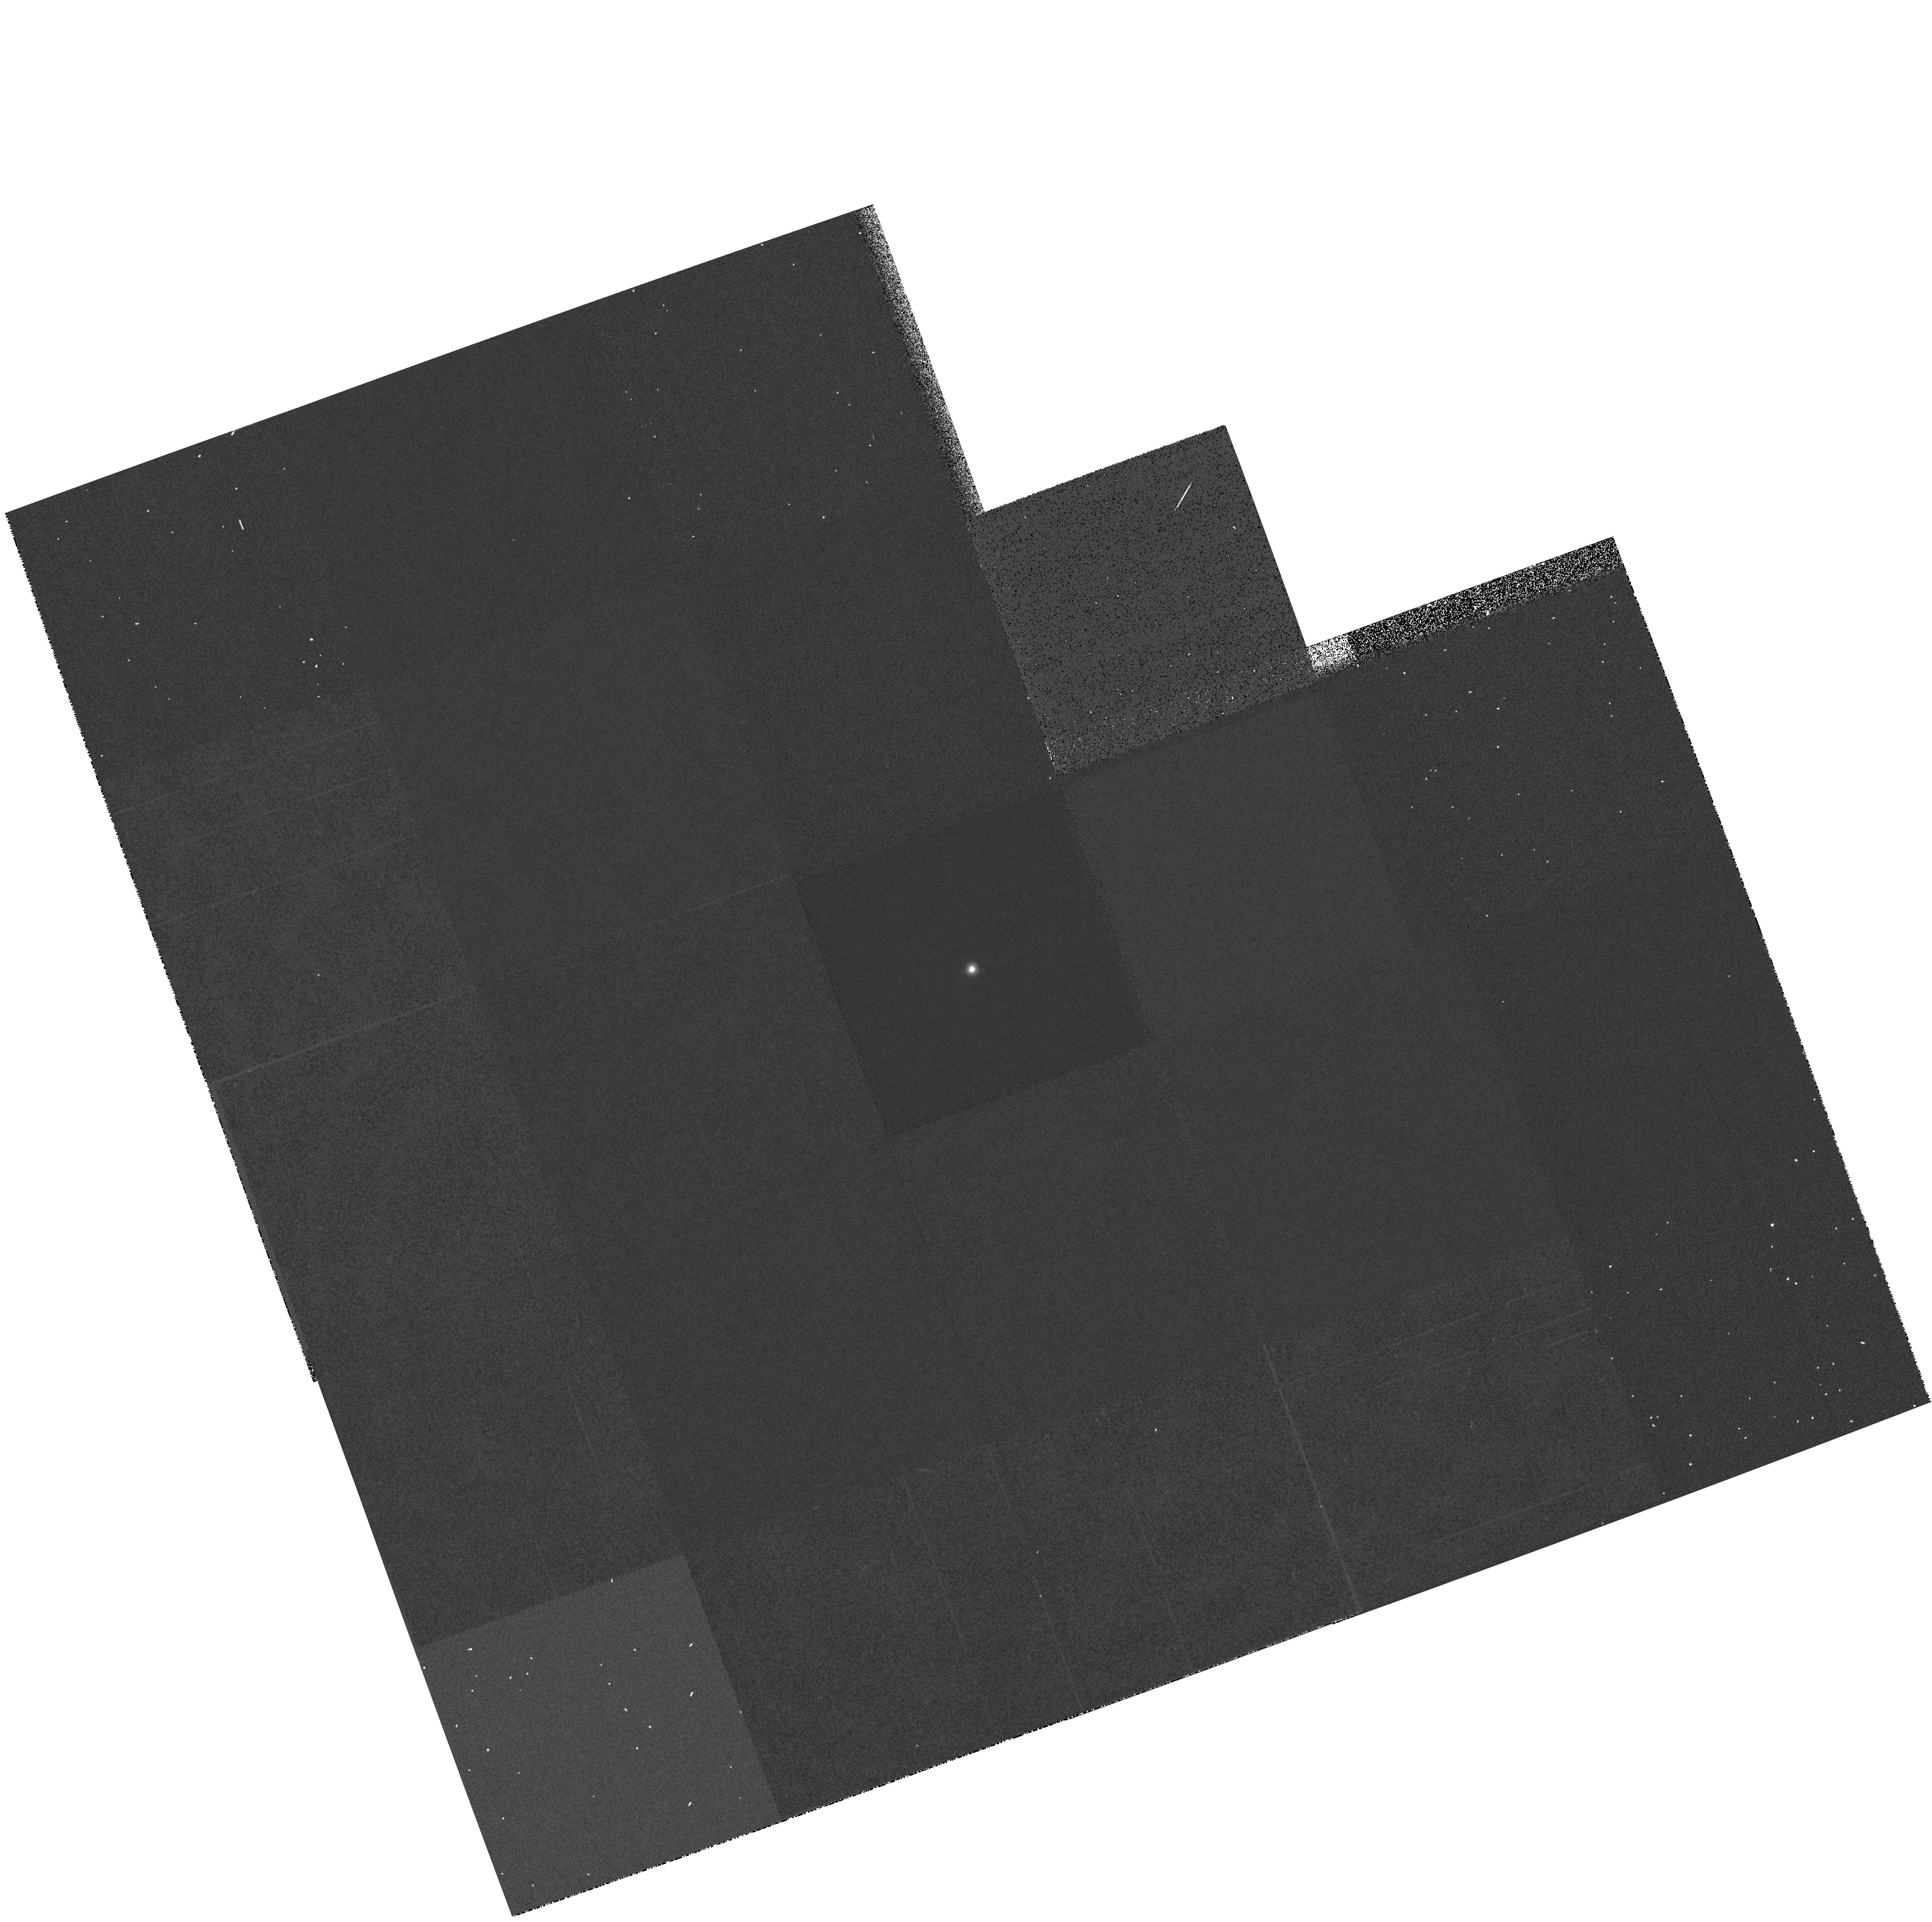
Target: GRW+70D5824. Instrument: WFPC2/PC. Filter: F170W. Exposure: 3 min. Observation ID: hst_6184_21_wfpc2_pc_f170w_u2s621

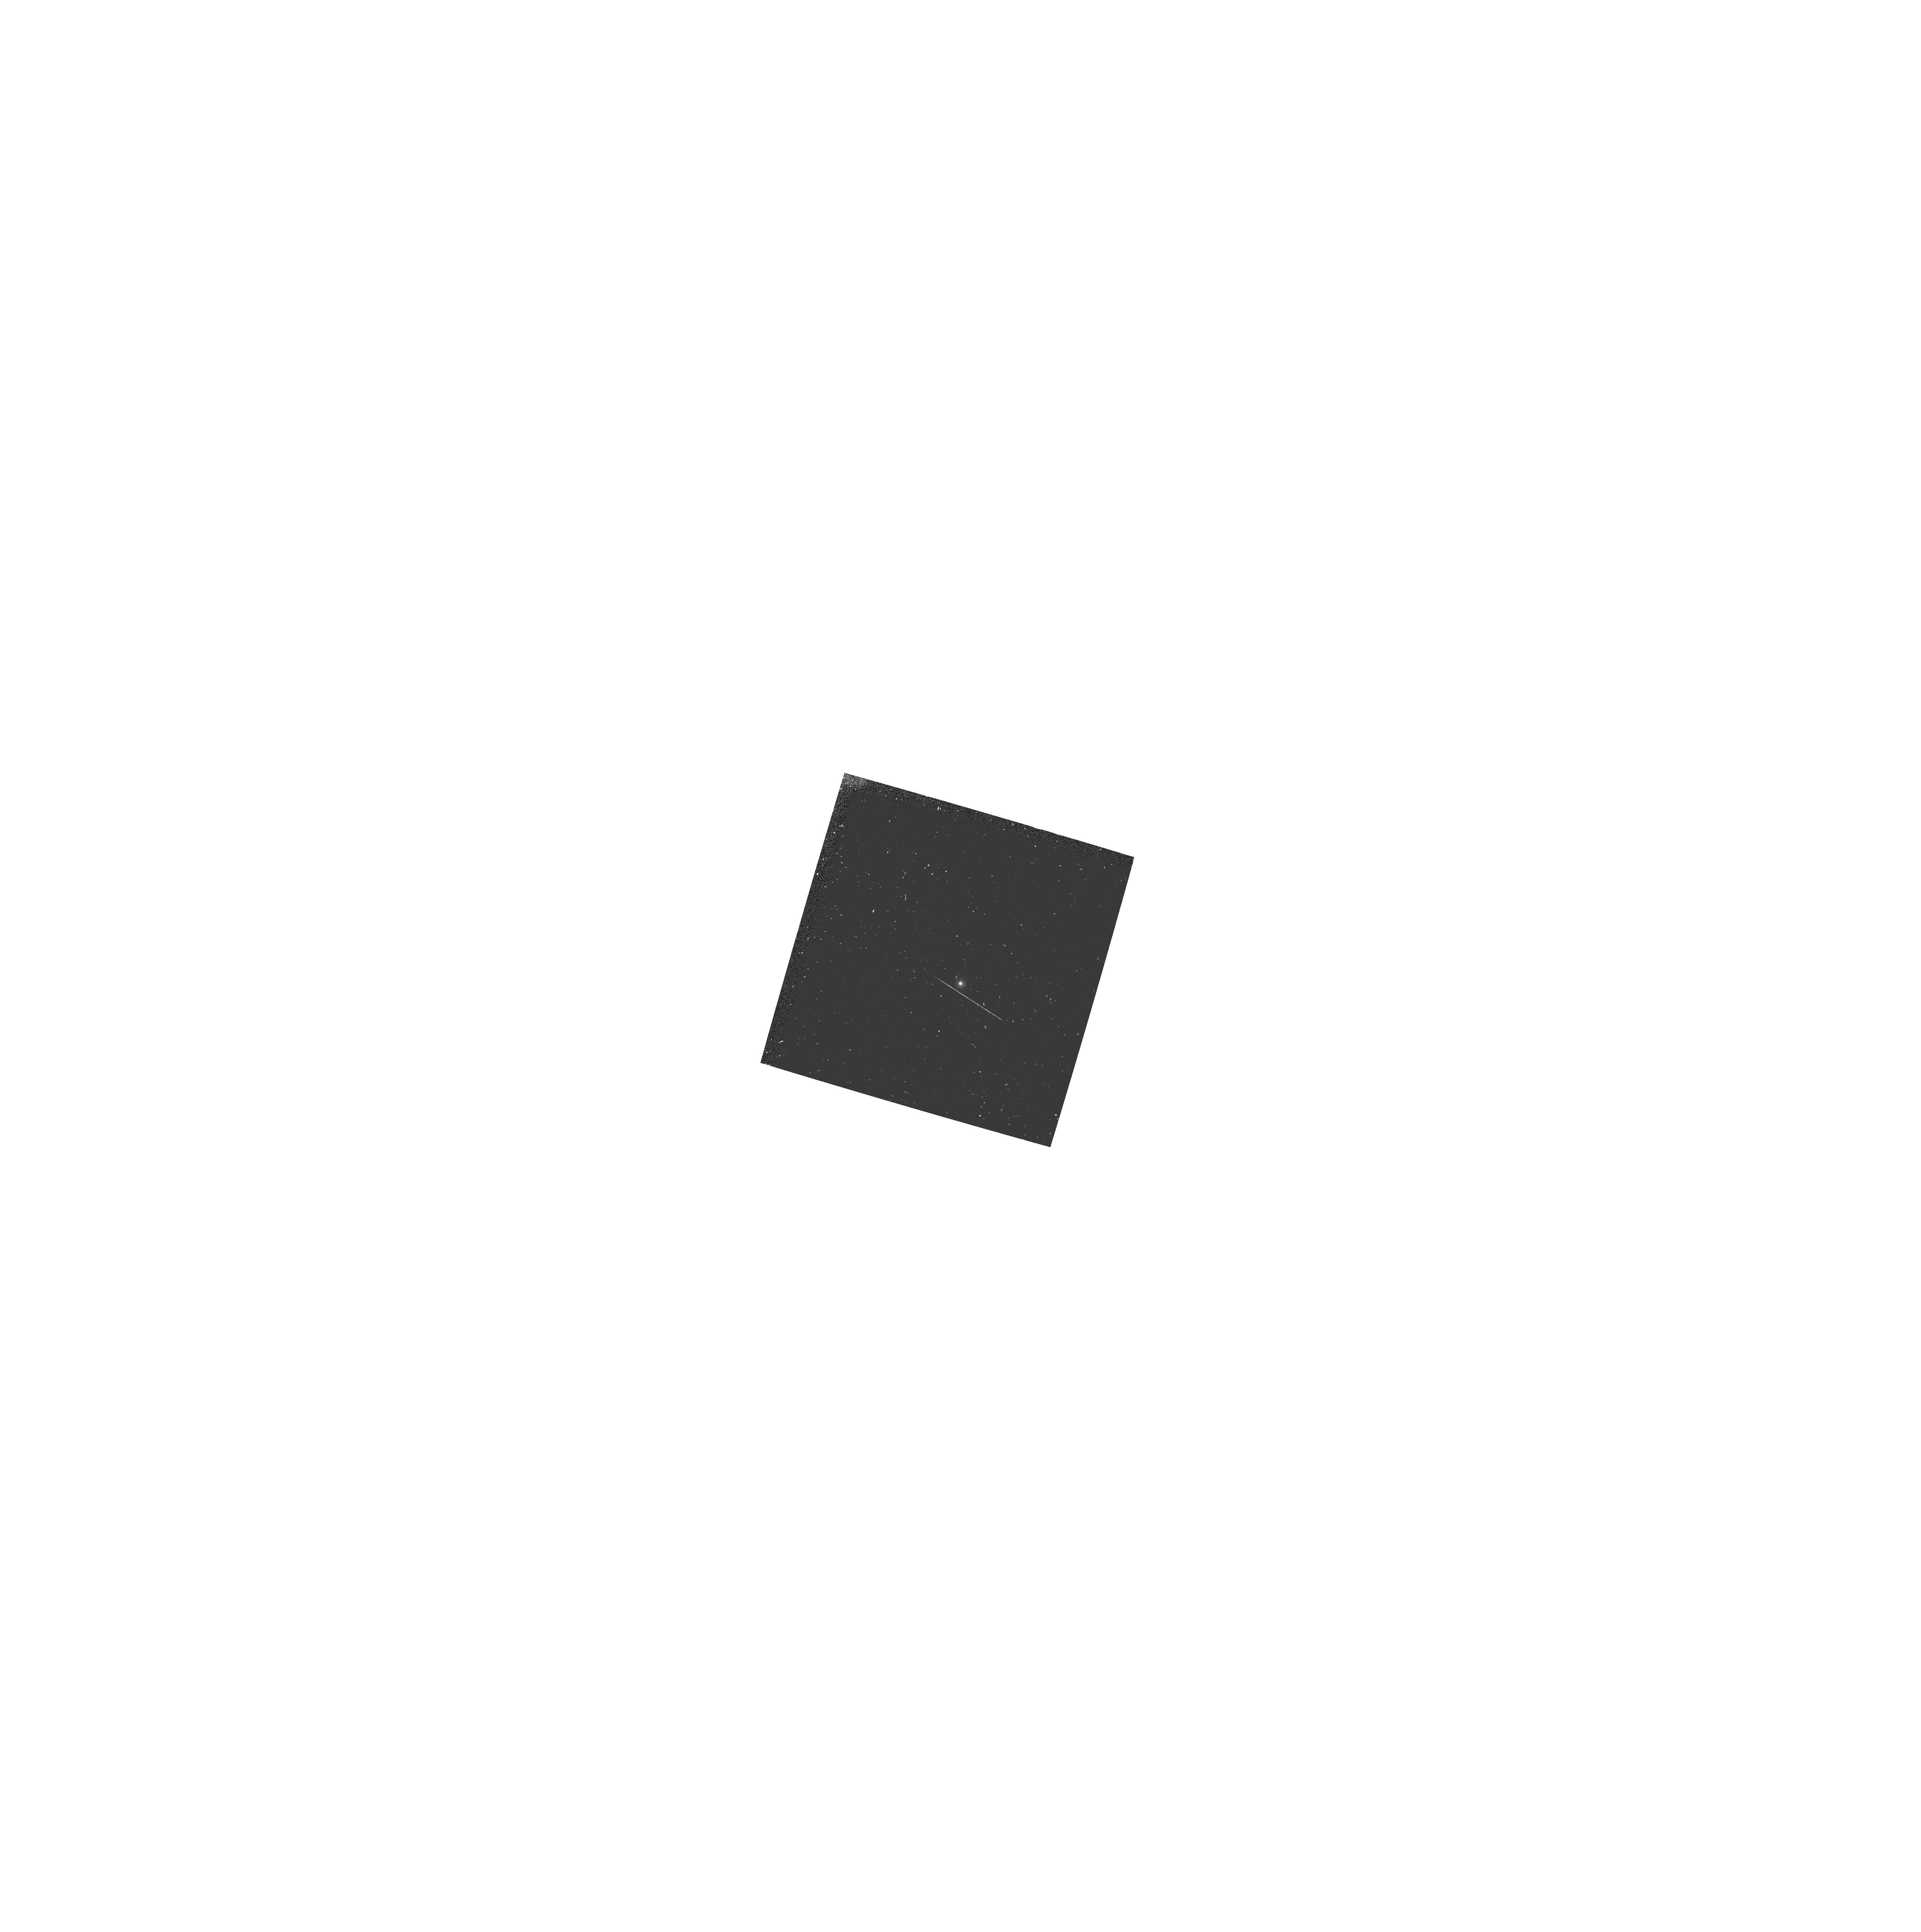
Target: GRW+70D5824. Instrument: WFPC2/PC. Filter: F160BW. Exposure: 4 min. Observation ID: hst_6184_32_wfpc2_pc_f160bw_u2s632

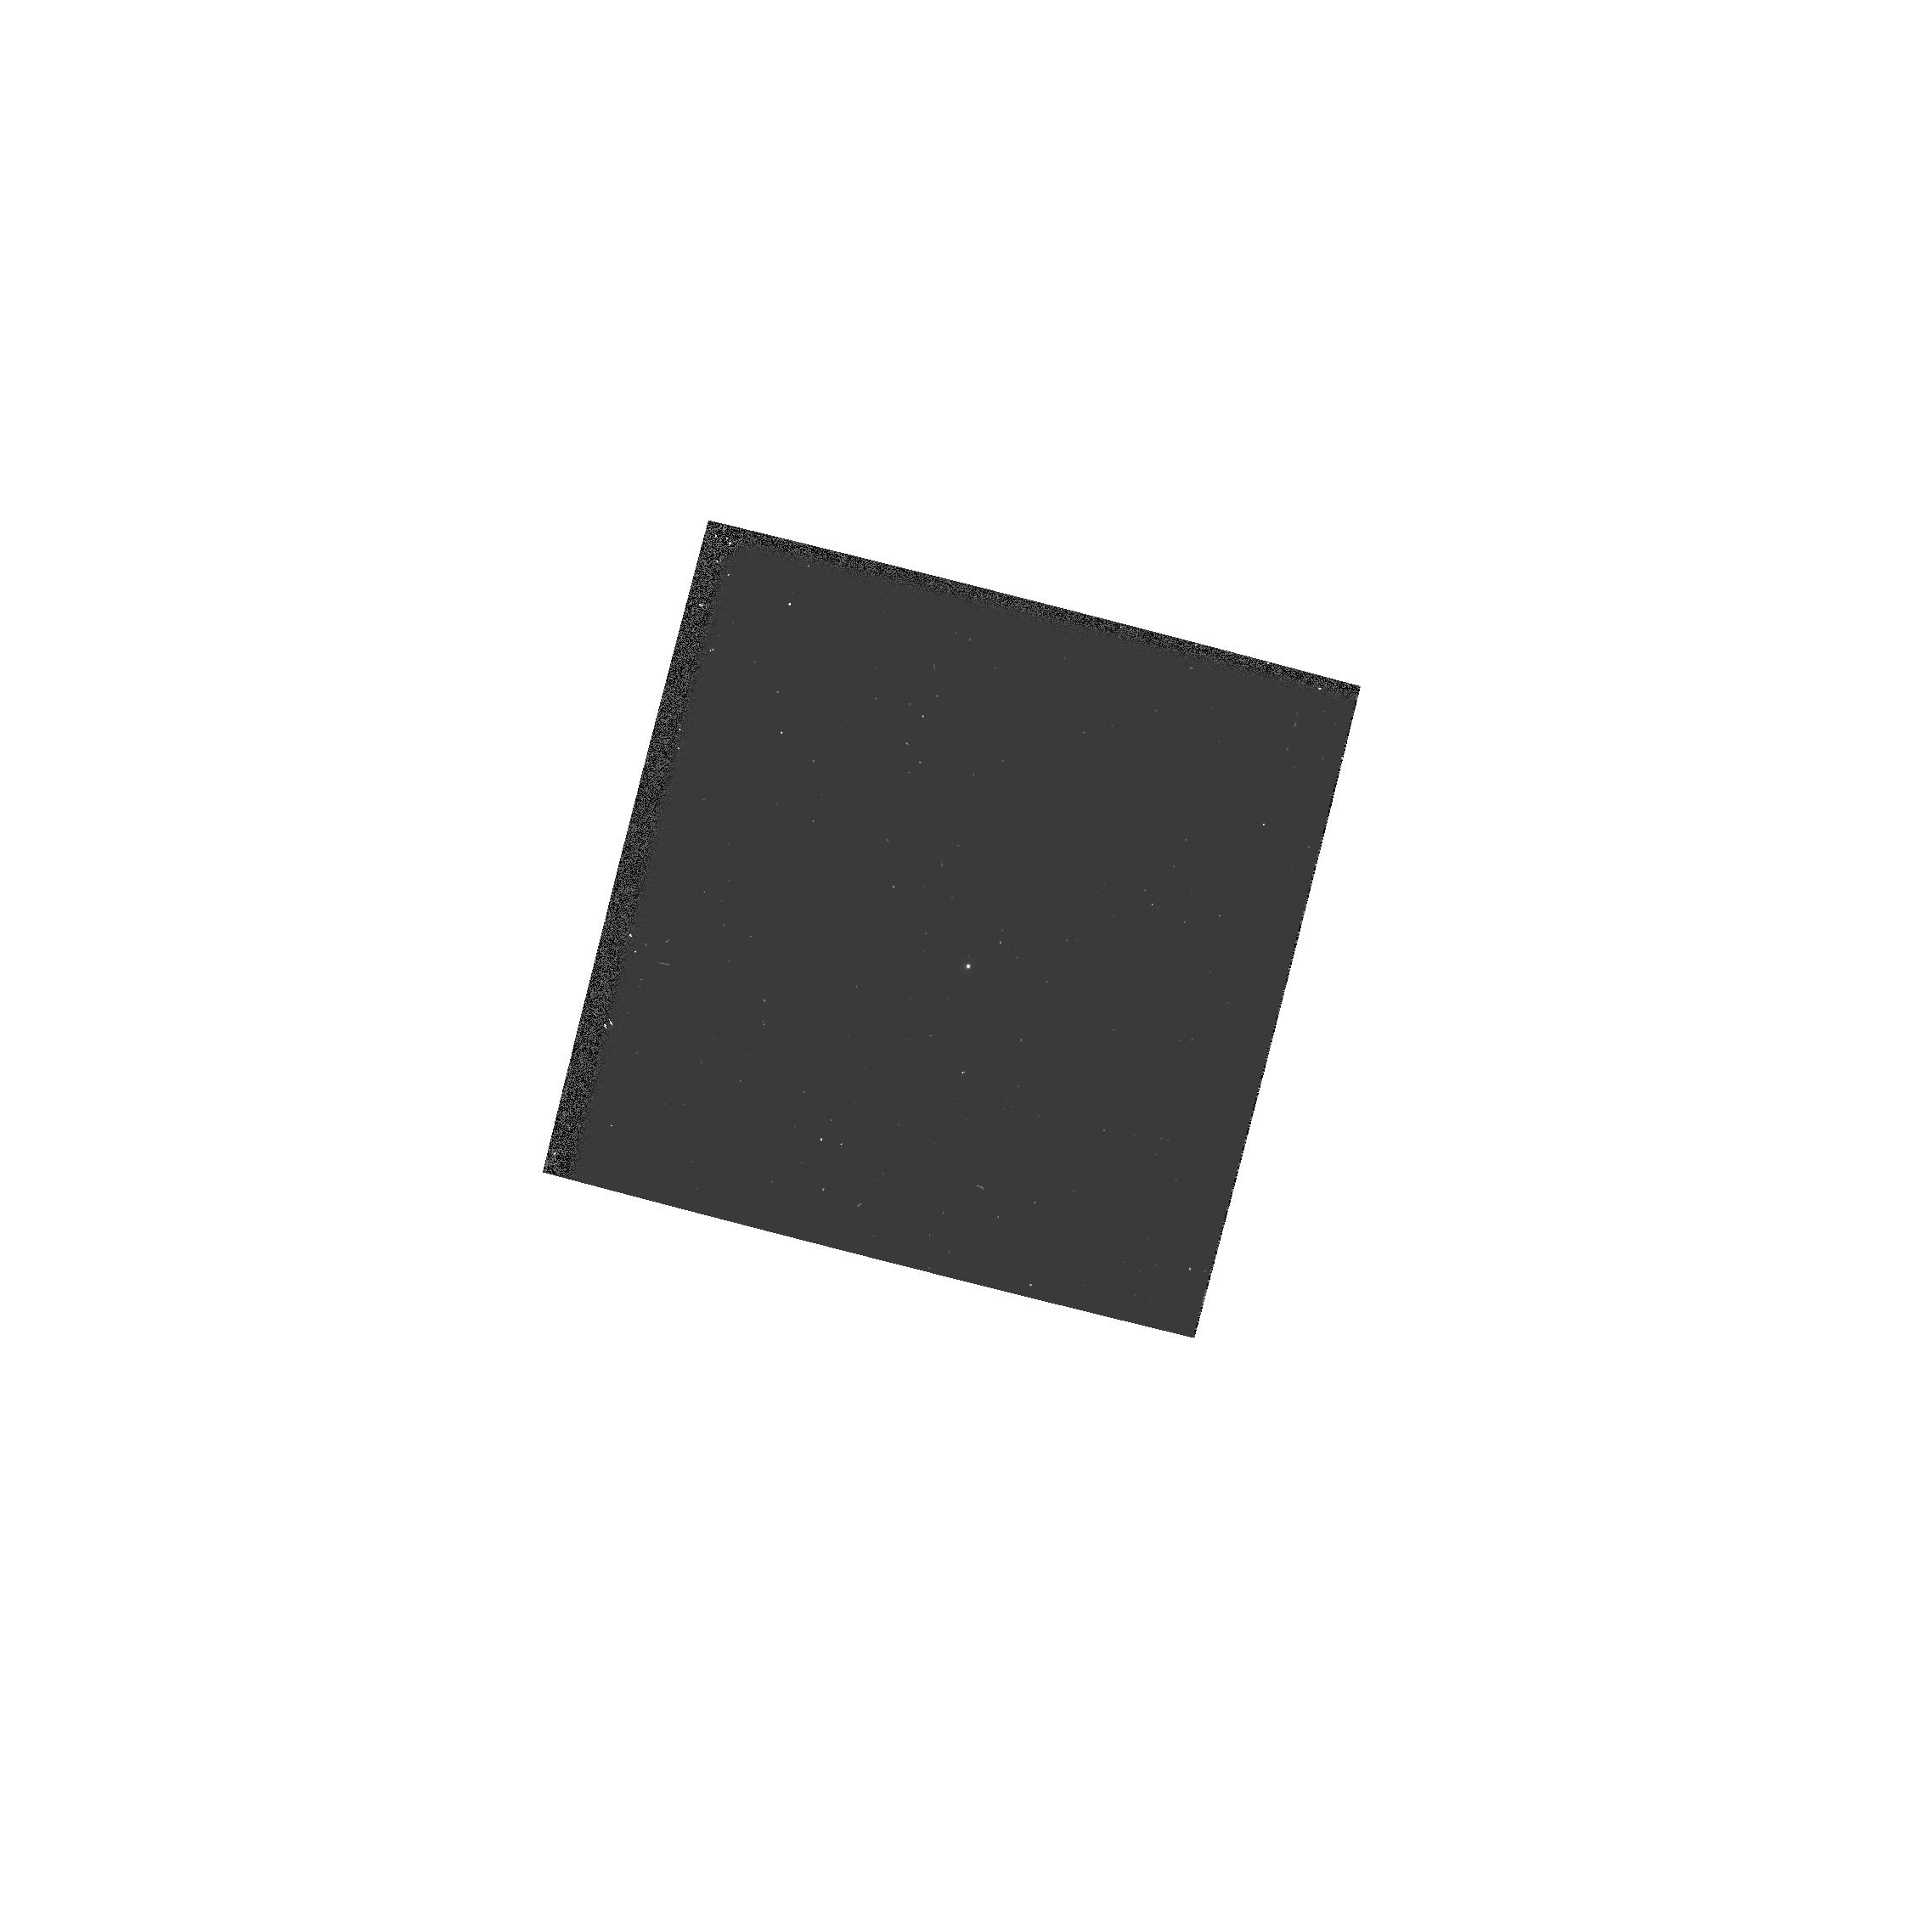
Target: GRW+70D5824. Instrument: WFPC2/PC. Filter: F255W. Exposure: 1 min. Observation ID: hst_6184_15_wfpc2_pc_f255w_u2s615

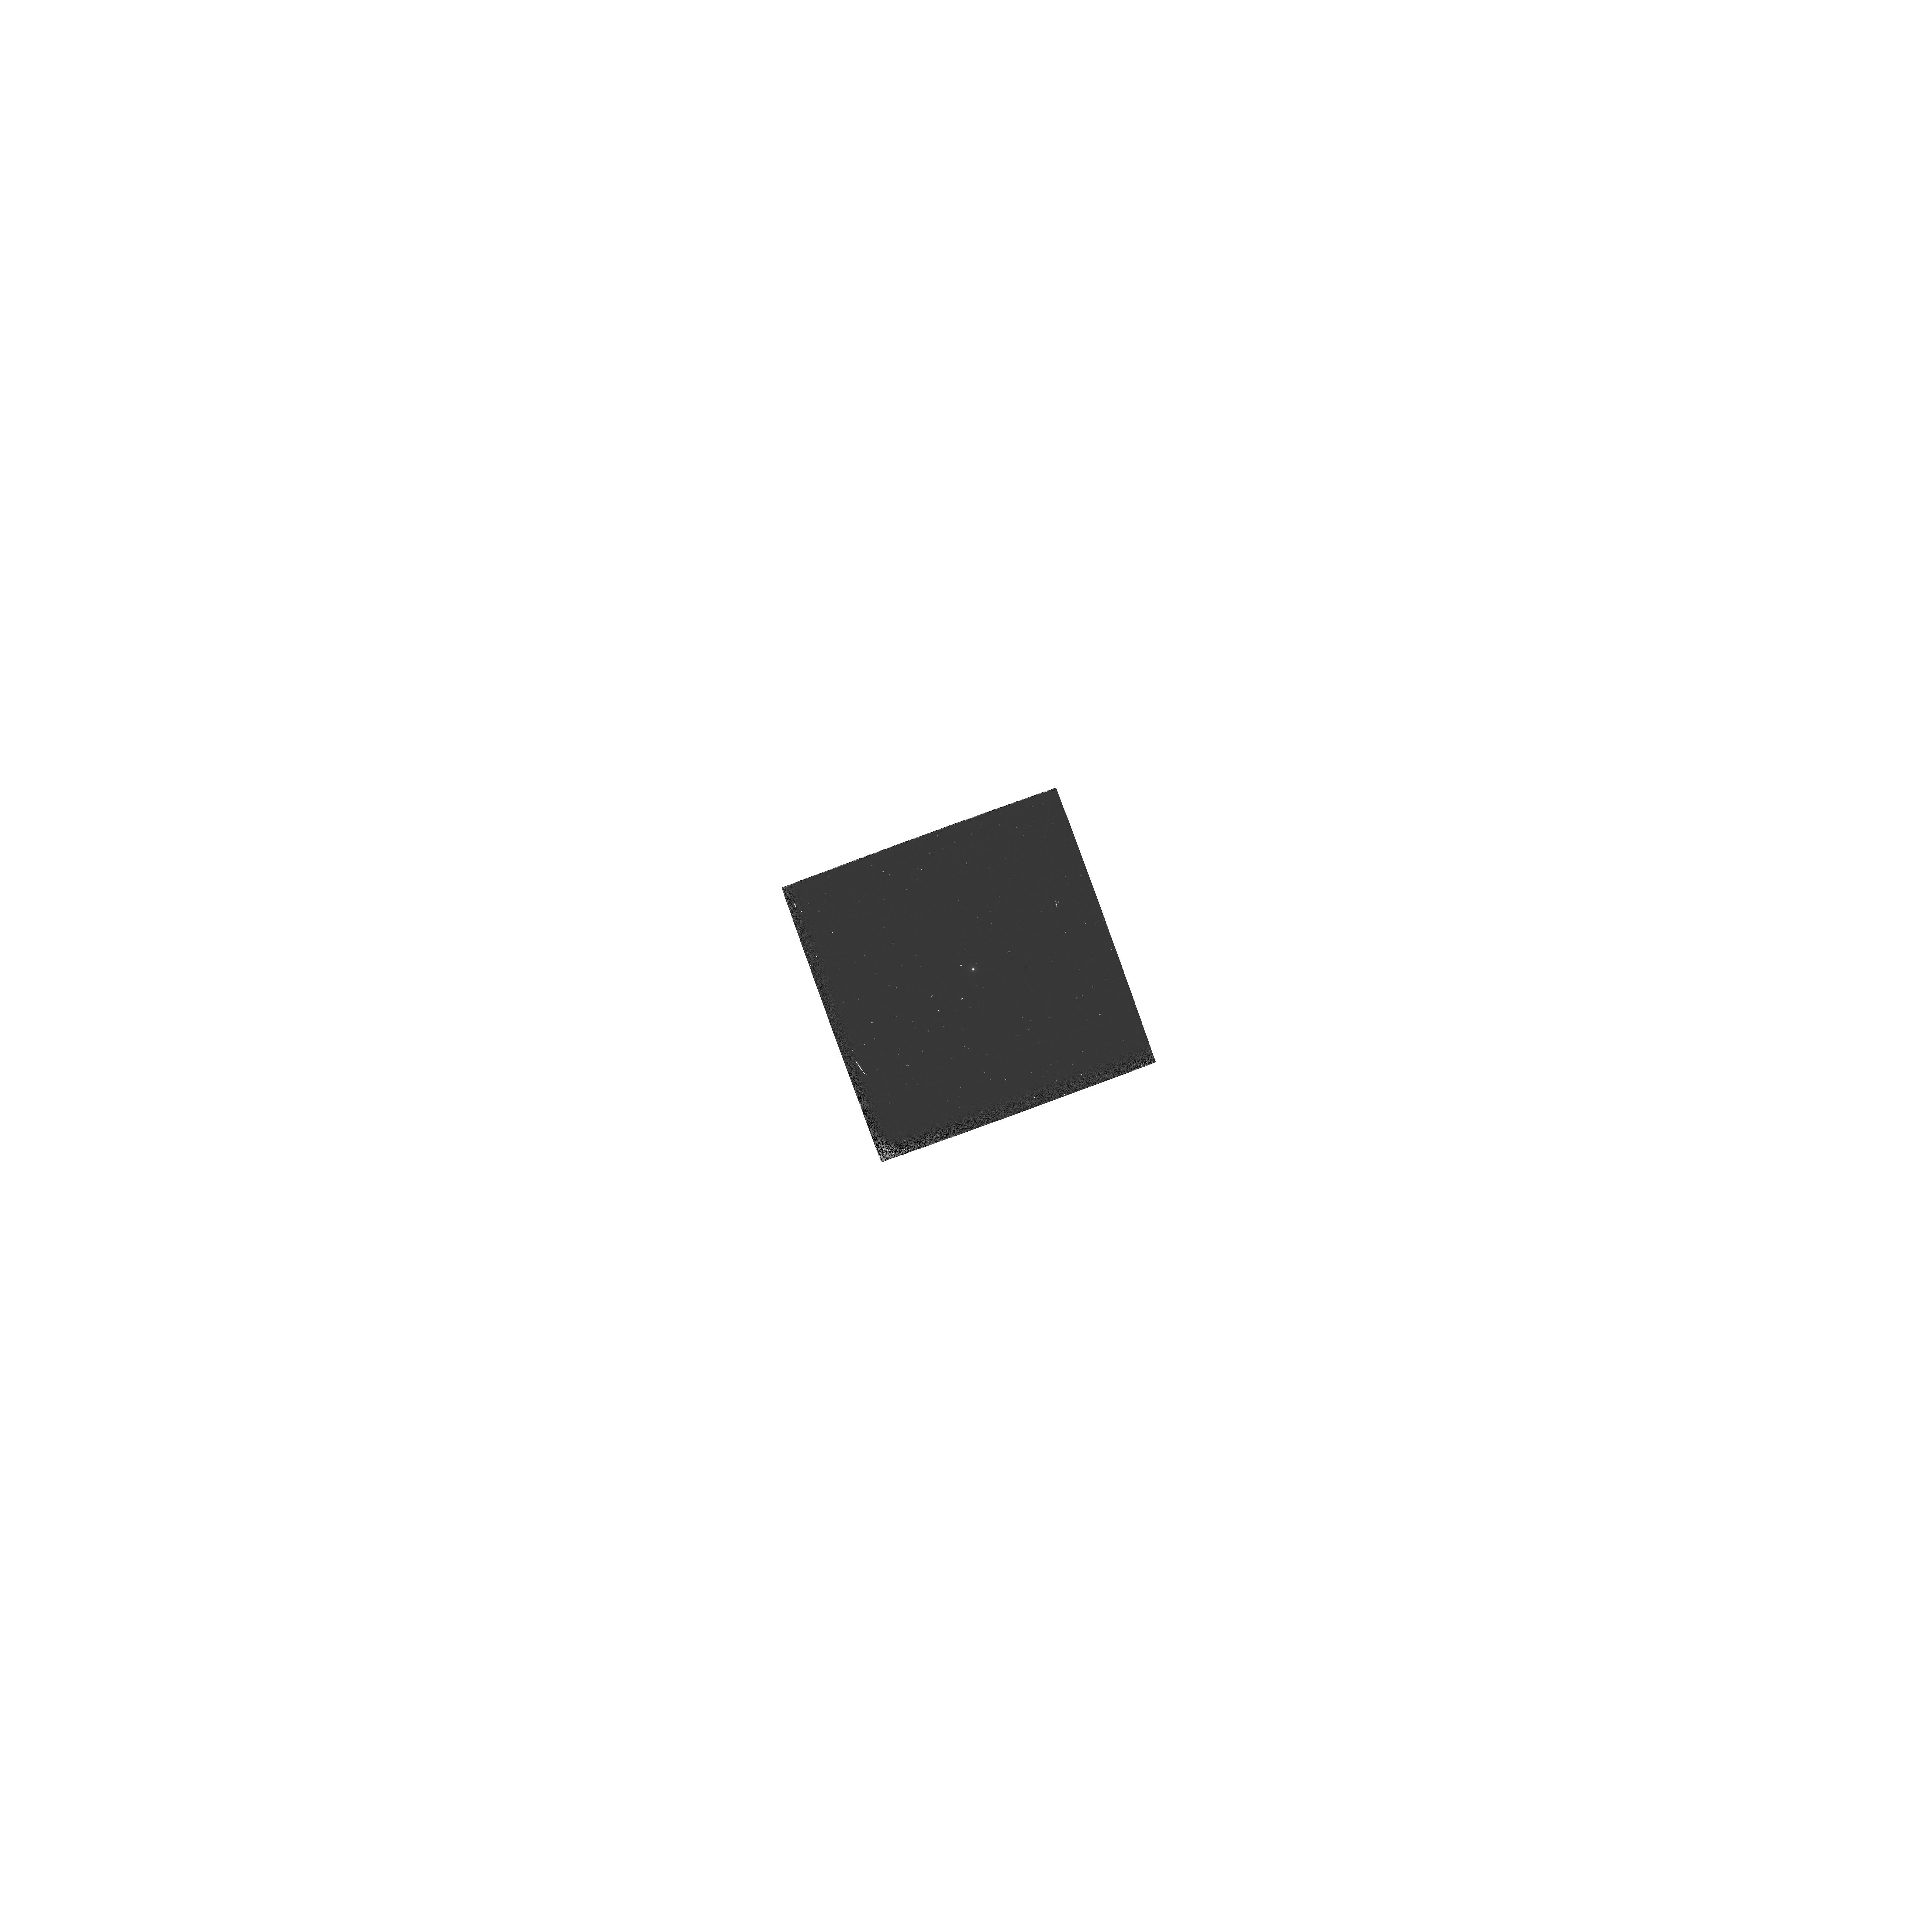
Target: GRW+70D5824. Instrument: WFPC2/PC. Filter: F185W. Exposure: 2 min. Observation ID: hst_6184_21_wfpc2_pc_f185w_u2s621

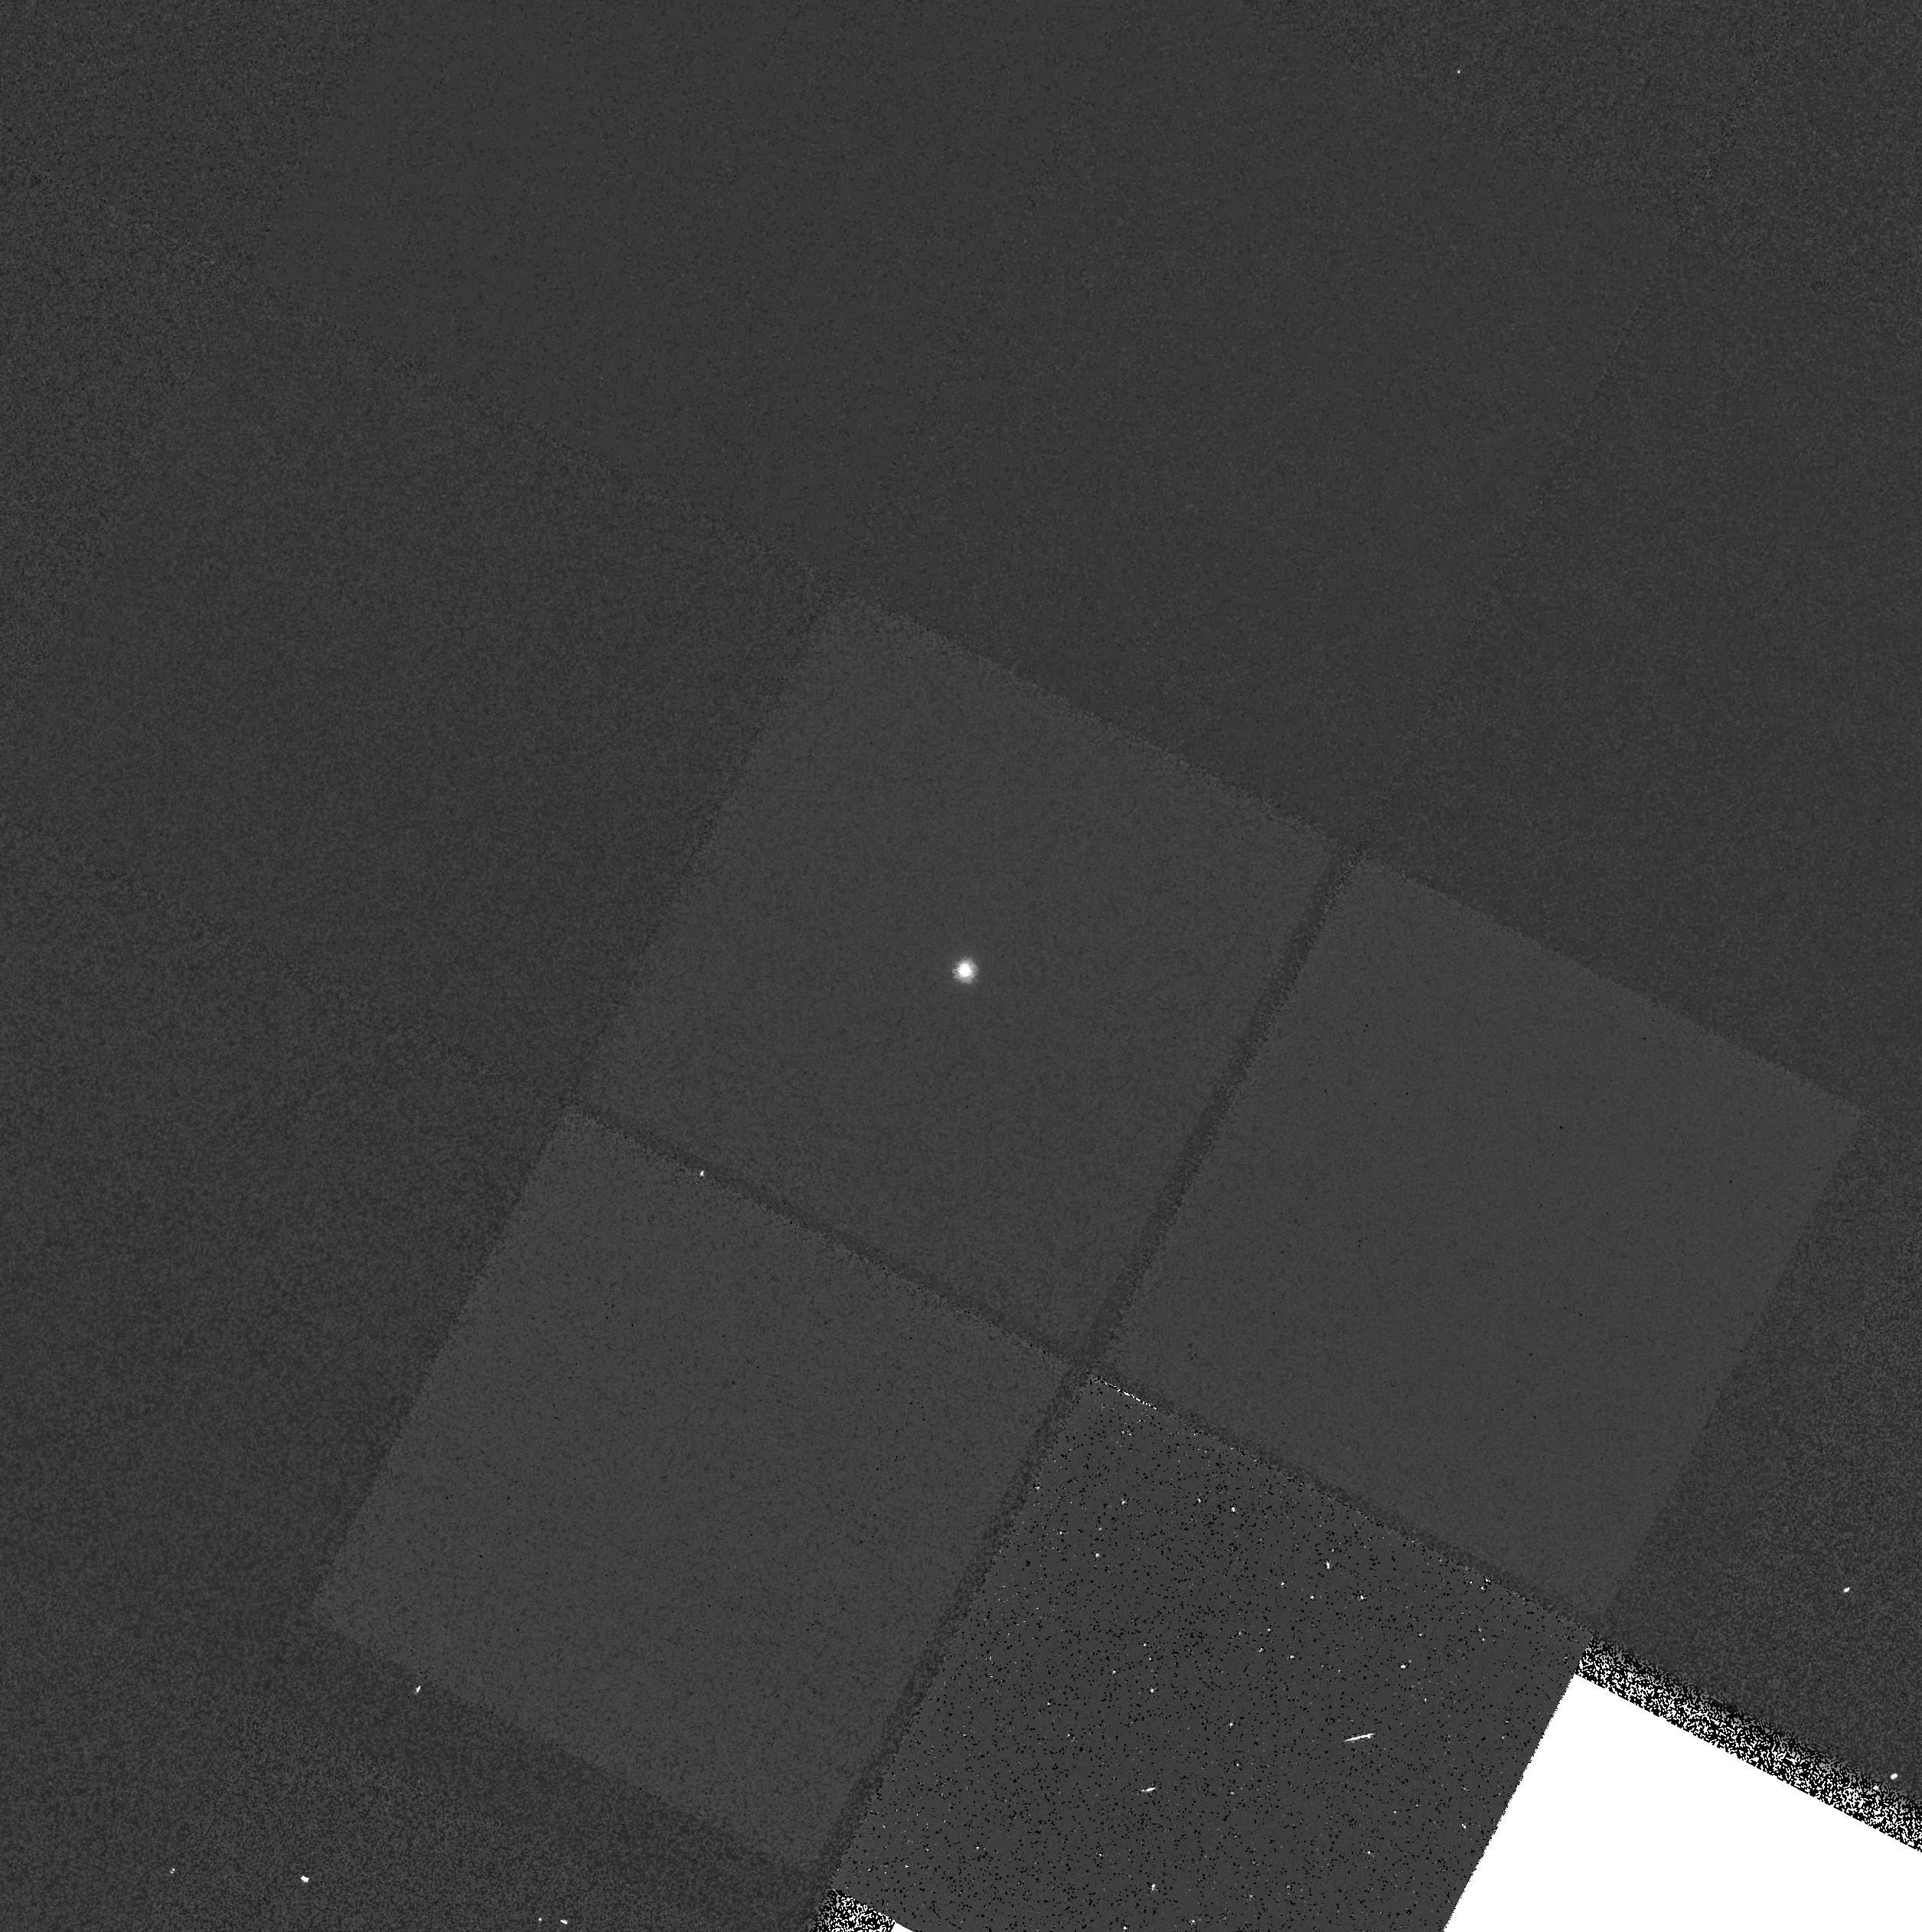
Target: GRW+70D5824. Instrument: WFPC2/PC. Filter: F170W. Exposure: 3 min. Observation ID: hst_6184_33_wfpc2_pc_f170w_u2s633

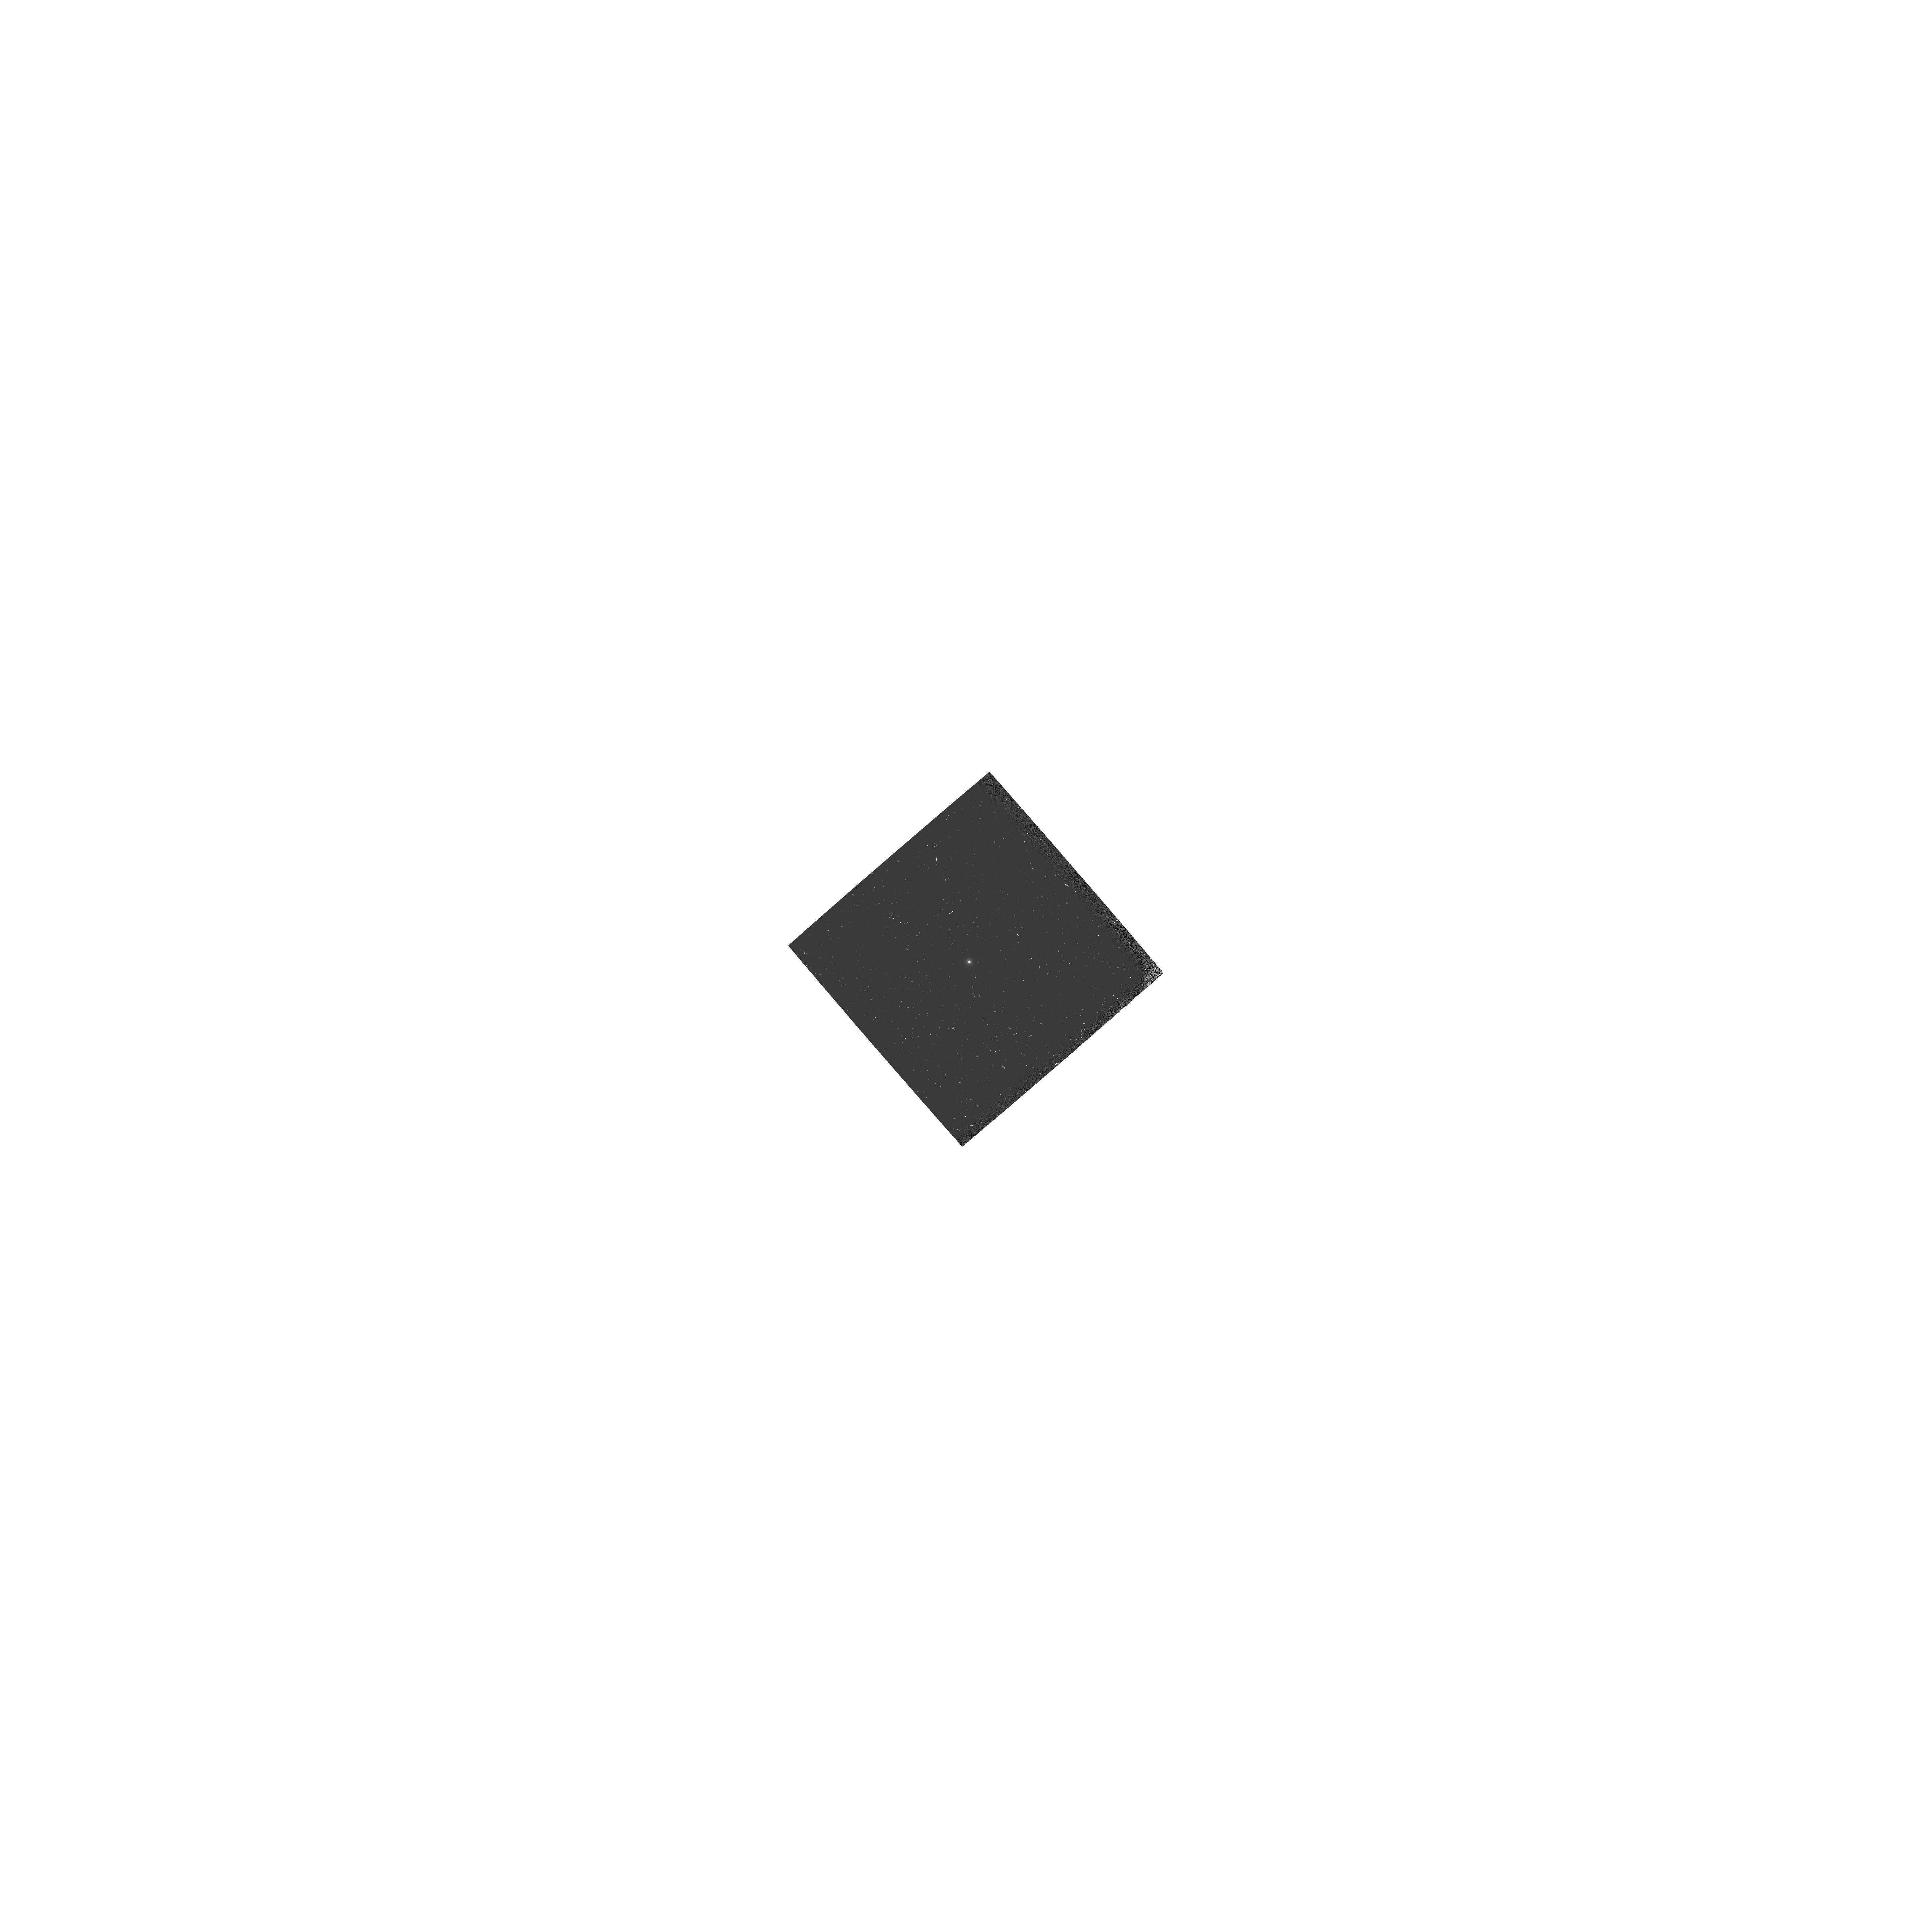
Target: GRW+70D5824. Instrument: WFPC2/PC. Filter: F160BW. Exposure: 4 min. Observation ID: hst_6184_11_wfpc2_pc_f160bw_u2s611

WF/PC2 CYCLE 5 PHOTOMETRIC CAL MONITOR UV/OPT STD (PI: Burrows, Christopher J.)

A UV spectrophotometric standard star is observed in a variety of filters and cameras to monitor the photometric stability and quantum efficiency of WFPC2 from the FUV to near-IR; the F555W PC image will provide a focus monitor. Throughput of the filters will be measured via aperture photometry and tracked over time, to monitor the long term performance of the instrument, check for changes, and verify the success of the decontamination.